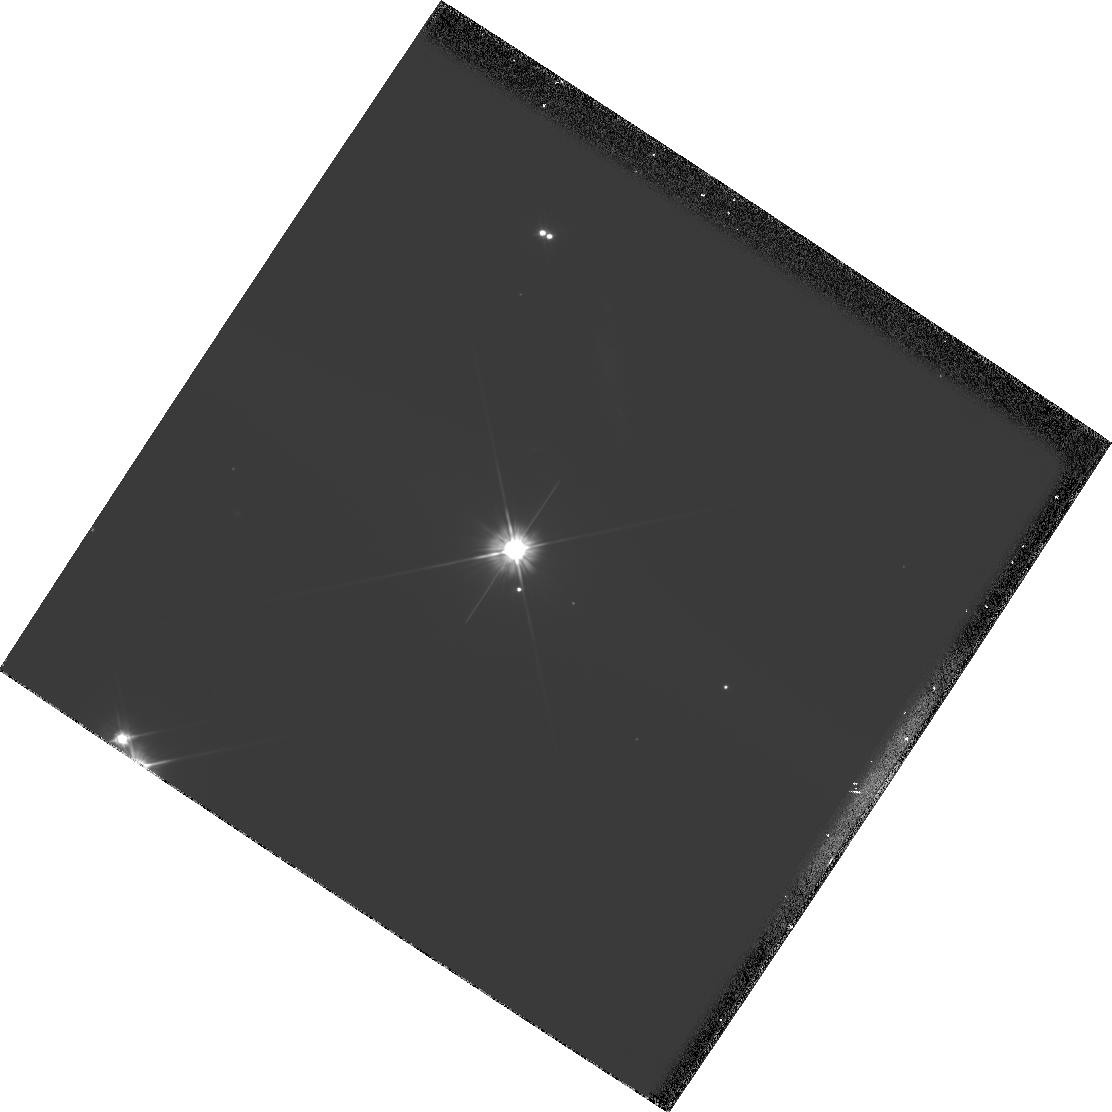
Target: MMJ6481. Instrument: WFPC2/PC. Filter: F606W. Exposure: 8 min. Observation ID: hst_5849_01_wfpc2_pc_f606w_u2su01

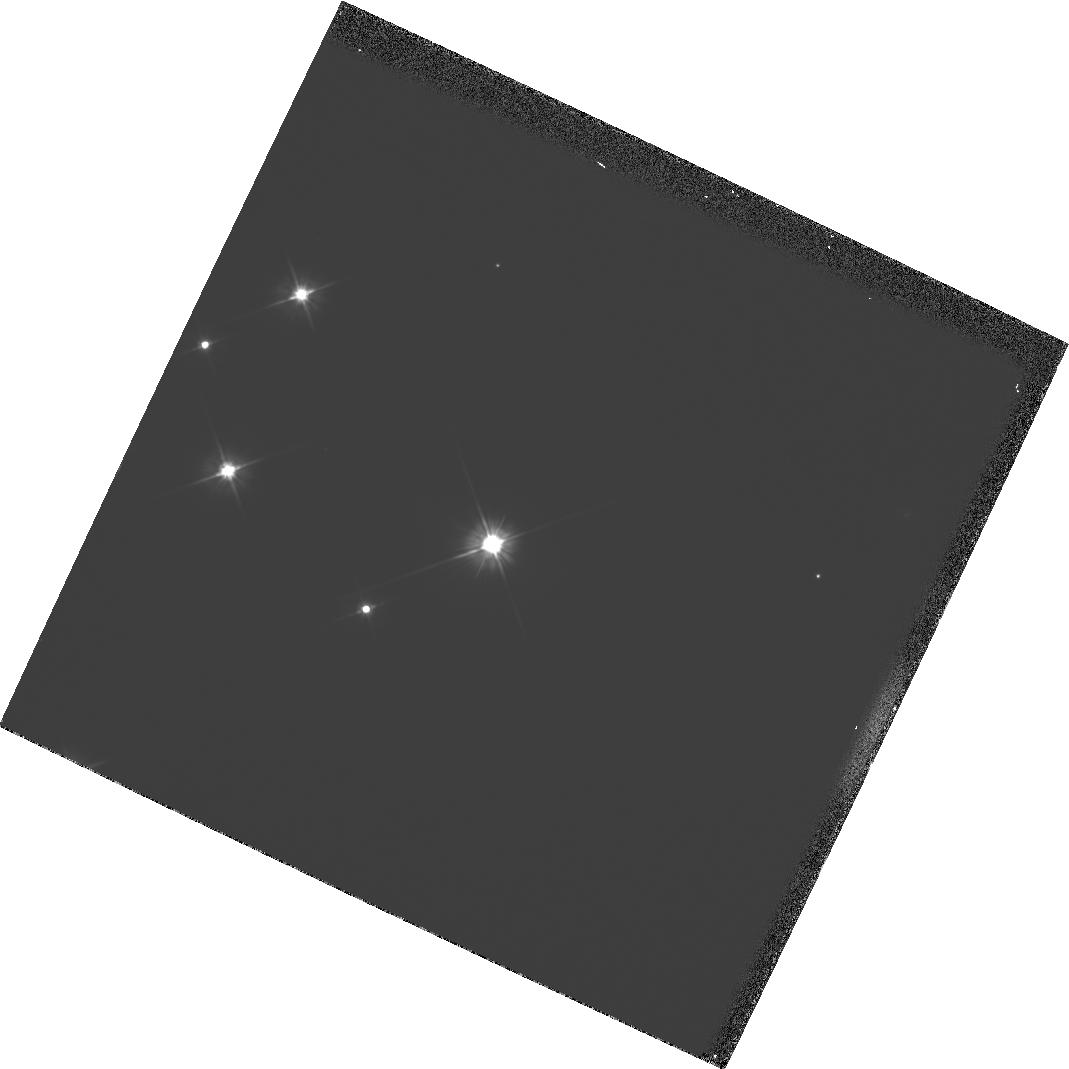
Target: MMJ6490. Instrument: WFPC2/PC. Filter: F606W. Exposure: 8 min. Observation ID: hst_5849_02_wfpc2_pc_f606w_u2su02

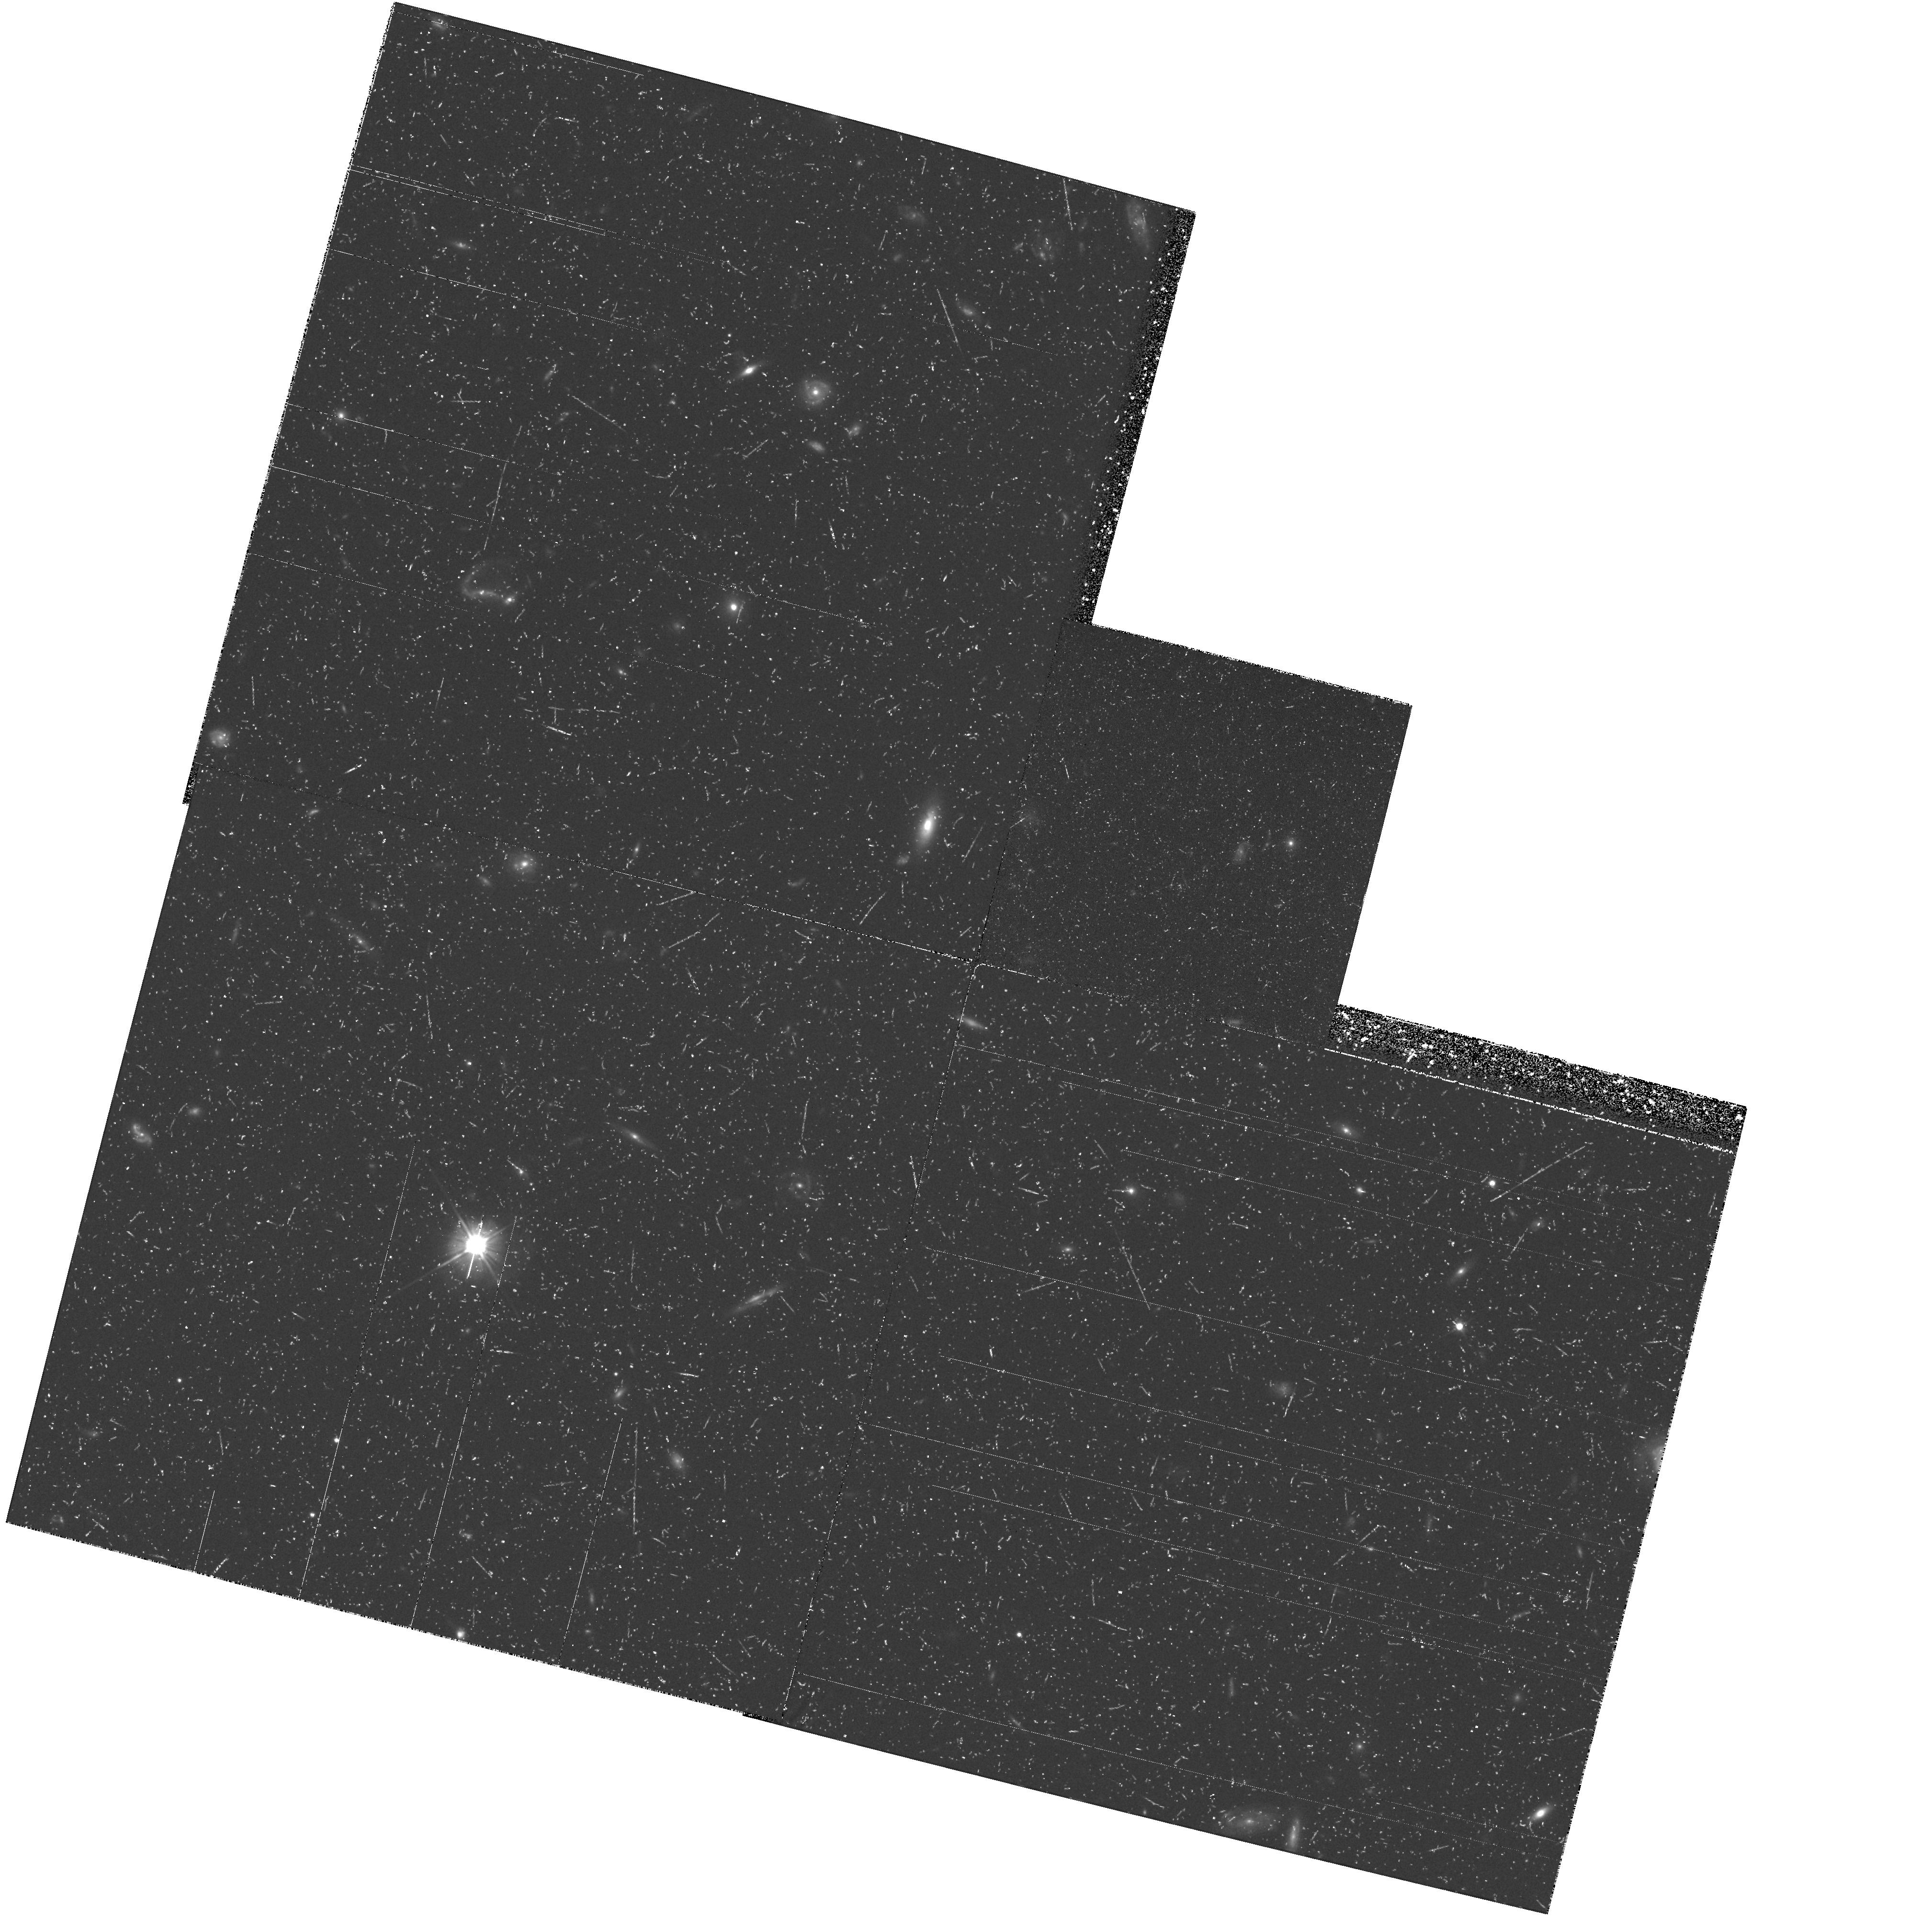
Target: PG0953+414. Instrument: WFPC2/PC. Filter: F606W. Exposure: 1.4 h. Observation ID: hst_5849_05_wfpc2_pc_f606w_u2su05

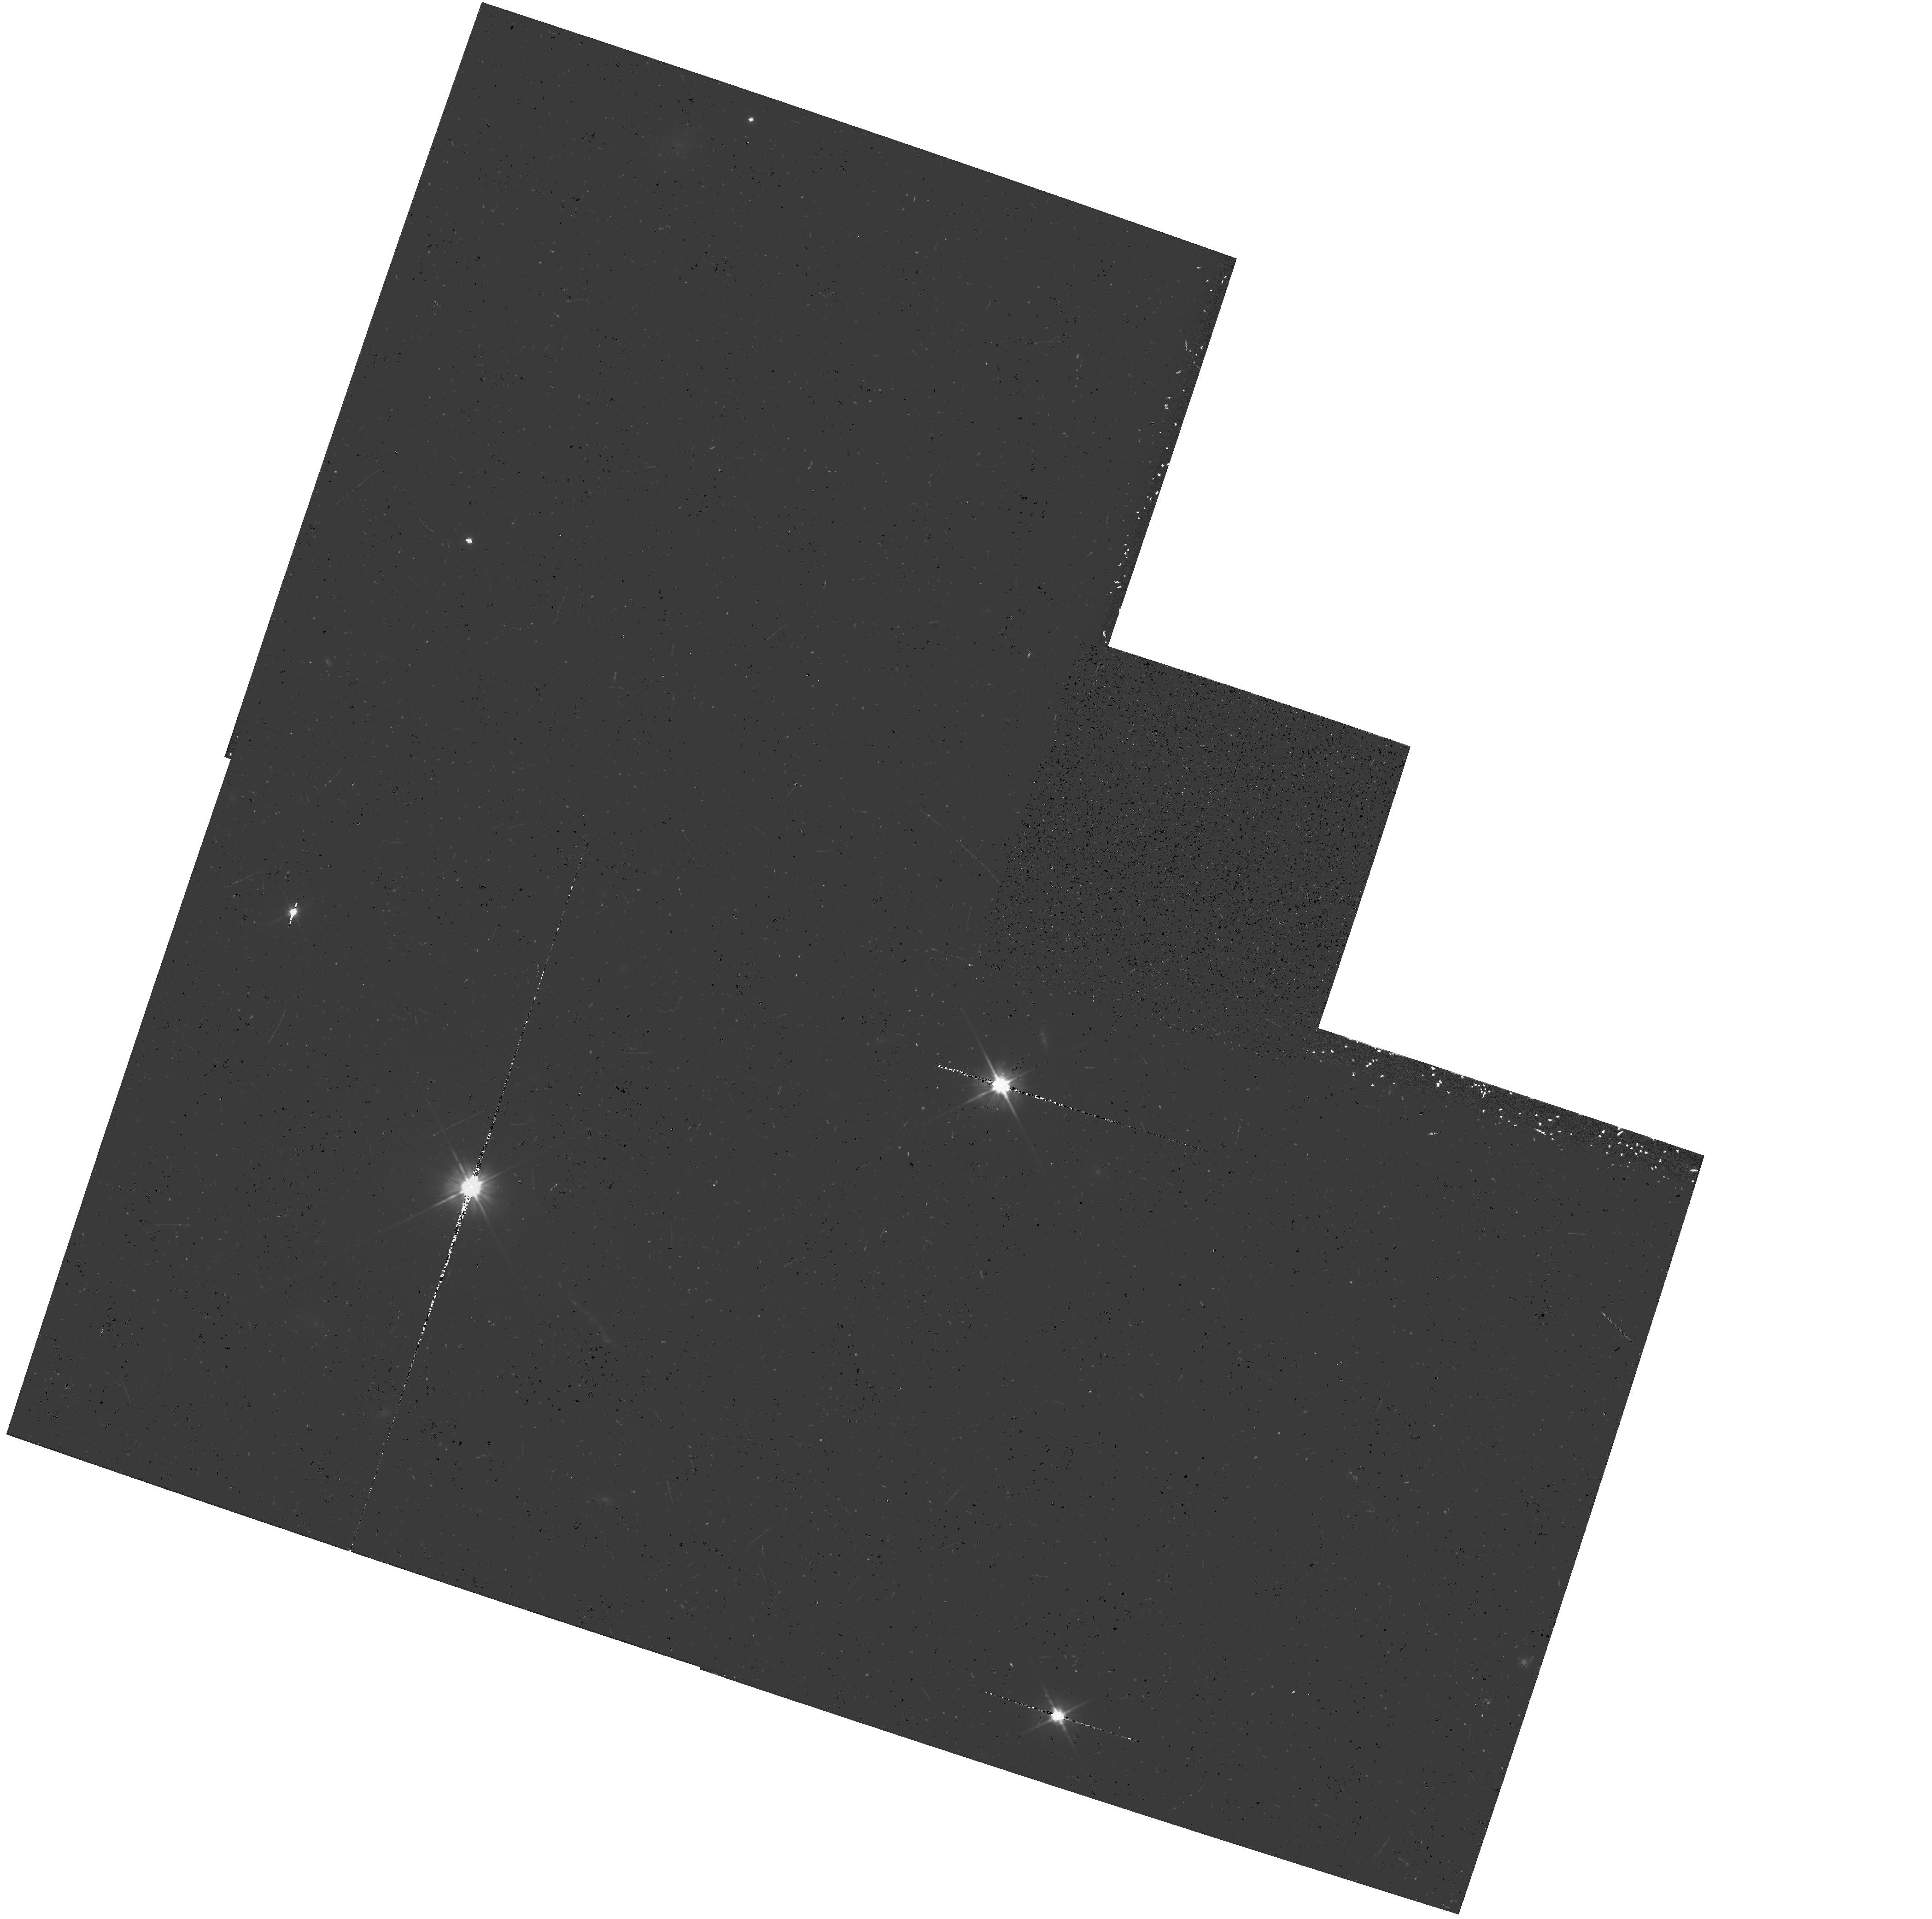
Target: PG1226+023. Instrument: WFPC2/PC. Filter: F606W. Exposure: 37 min. Observation ID: hst_5849_09_wfpc2_pc_f606w_u2su09

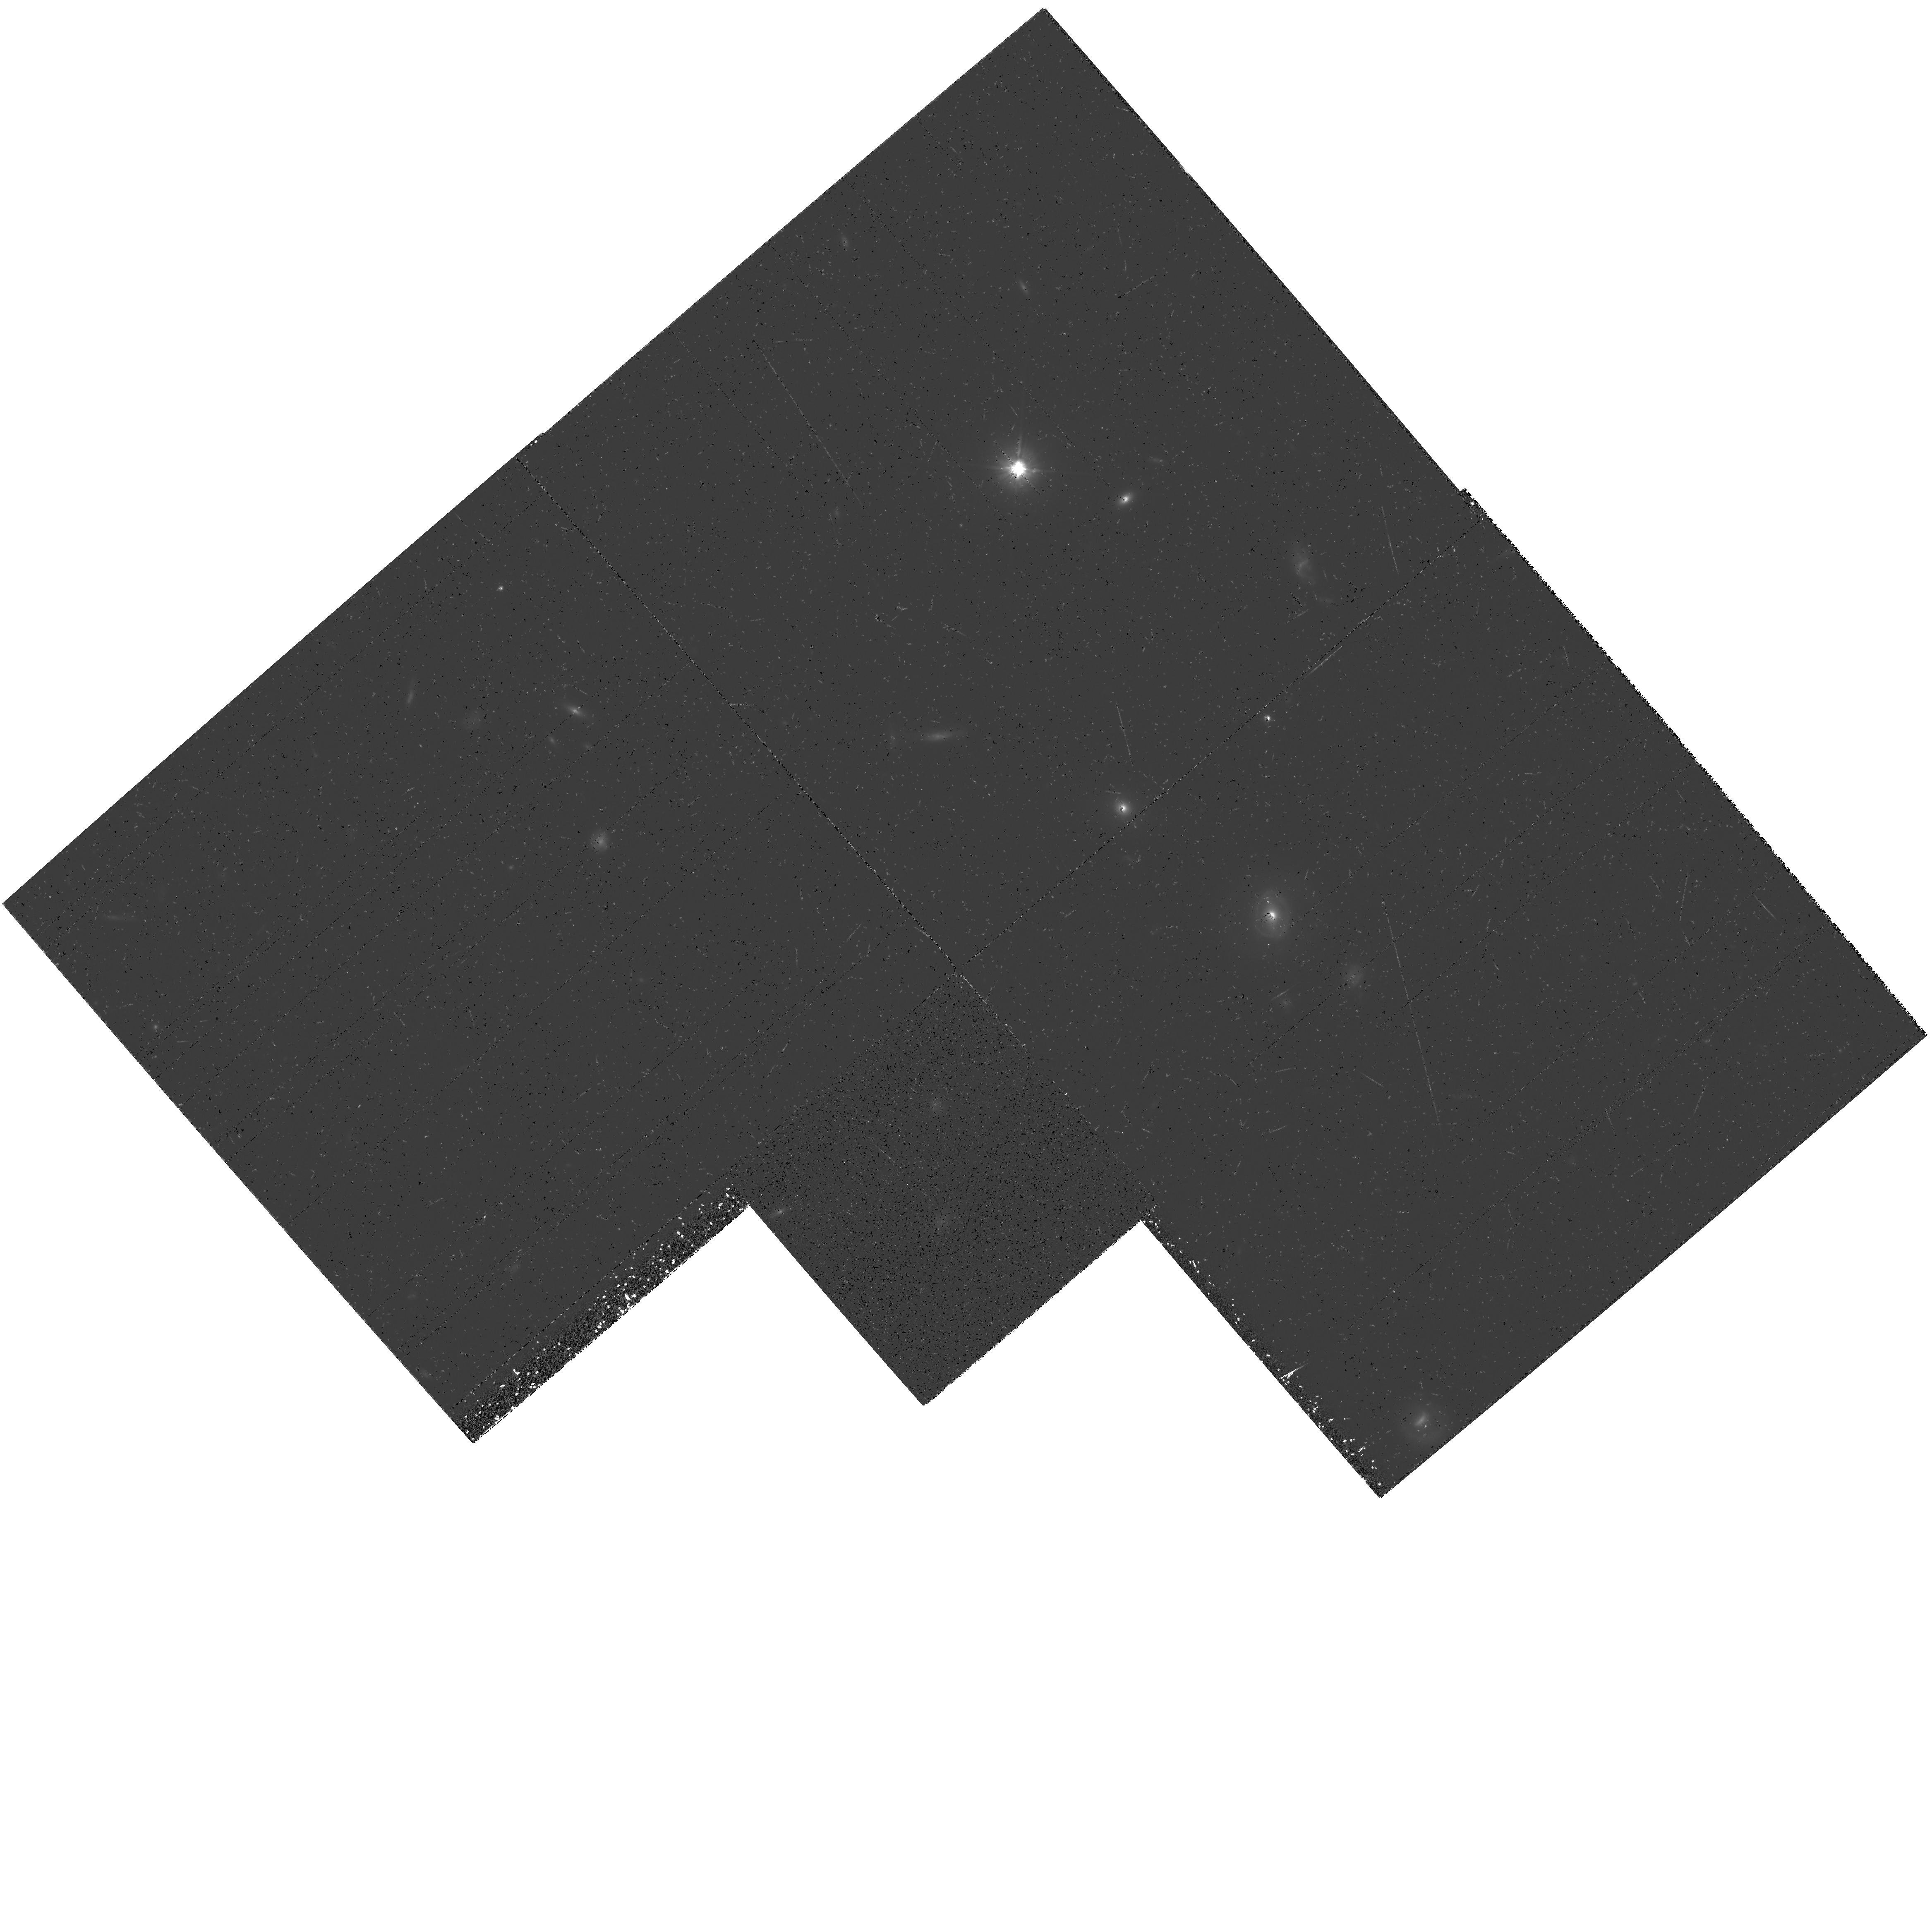
Target: PG1116+215. Instrument: WFPC2/PC. Filter: F606W. Exposure: 37 min. Observation ID: hst_5849_08_wfpc2_pc_f606w_u2su08

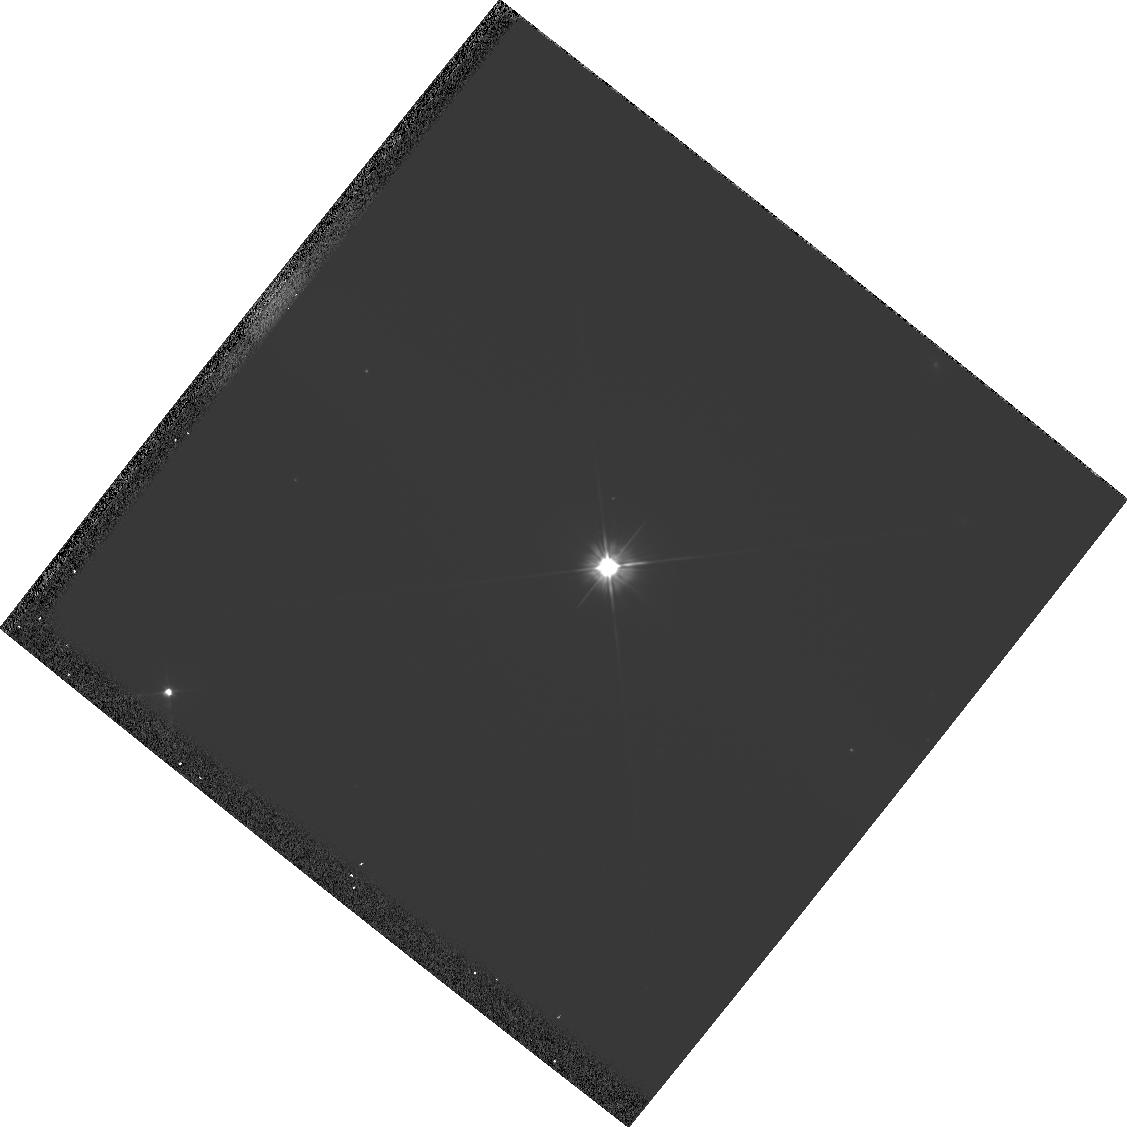
Target: MMJ6511. Instrument: WFPC2/PC. Filter: F606W. Exposure: 8 min. Observation ID: hst_5849_04_wfpc2_pc_f606w_u2su04

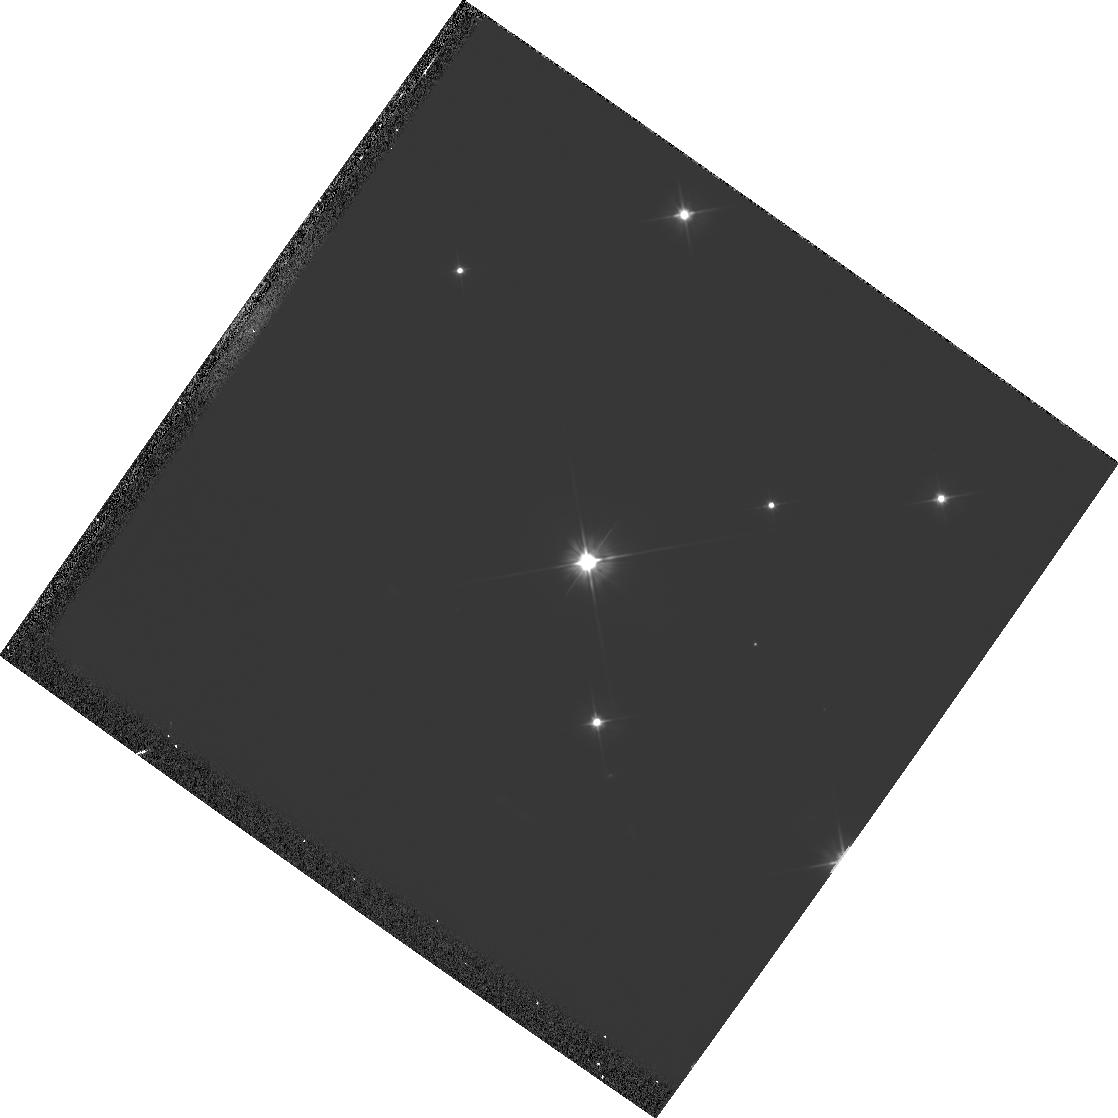
Target: MMJ6504. Instrument: WFPC2/PC. Filter: F606W. Exposure: 8 min. Observation ID: hst_5849_03_wfpc2_pc_f606w_u2su03

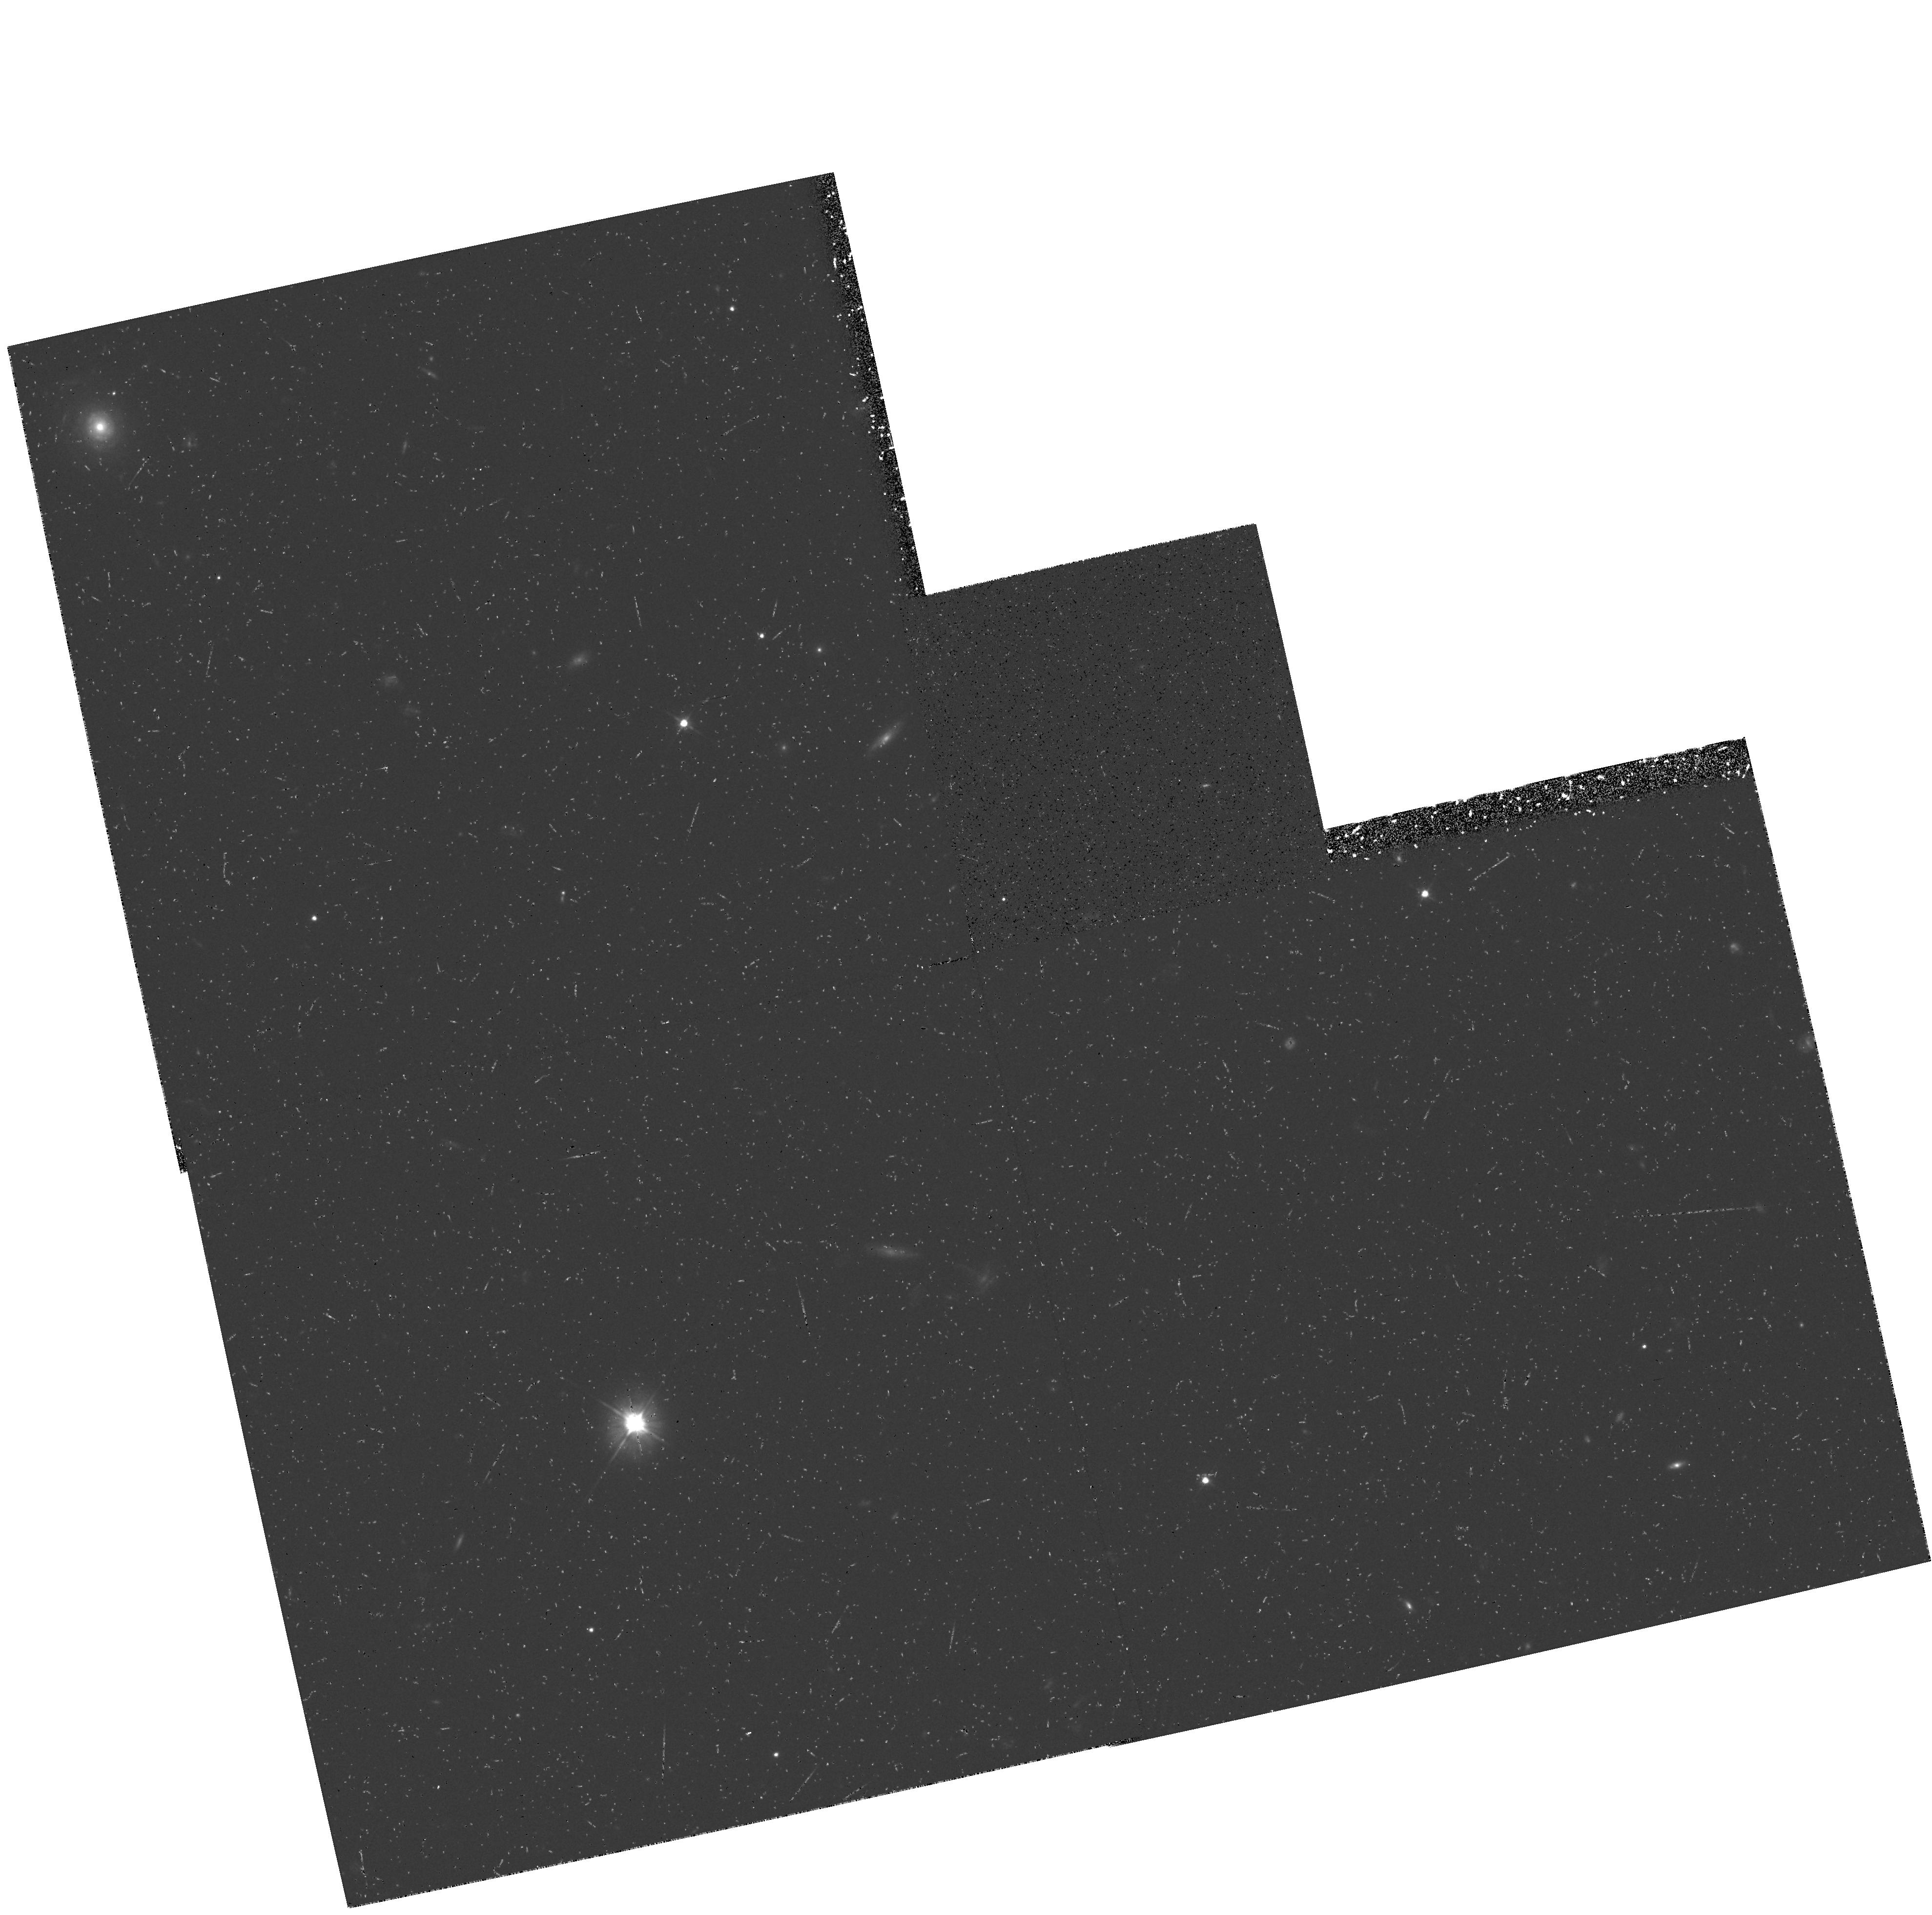
Target: PG1444+407. Instrument: WFPC2/PC. Filter: F606W. Exposure: 39 min. Observation ID: hst_5849_12_wfpc2_pc_f606w_u2su12

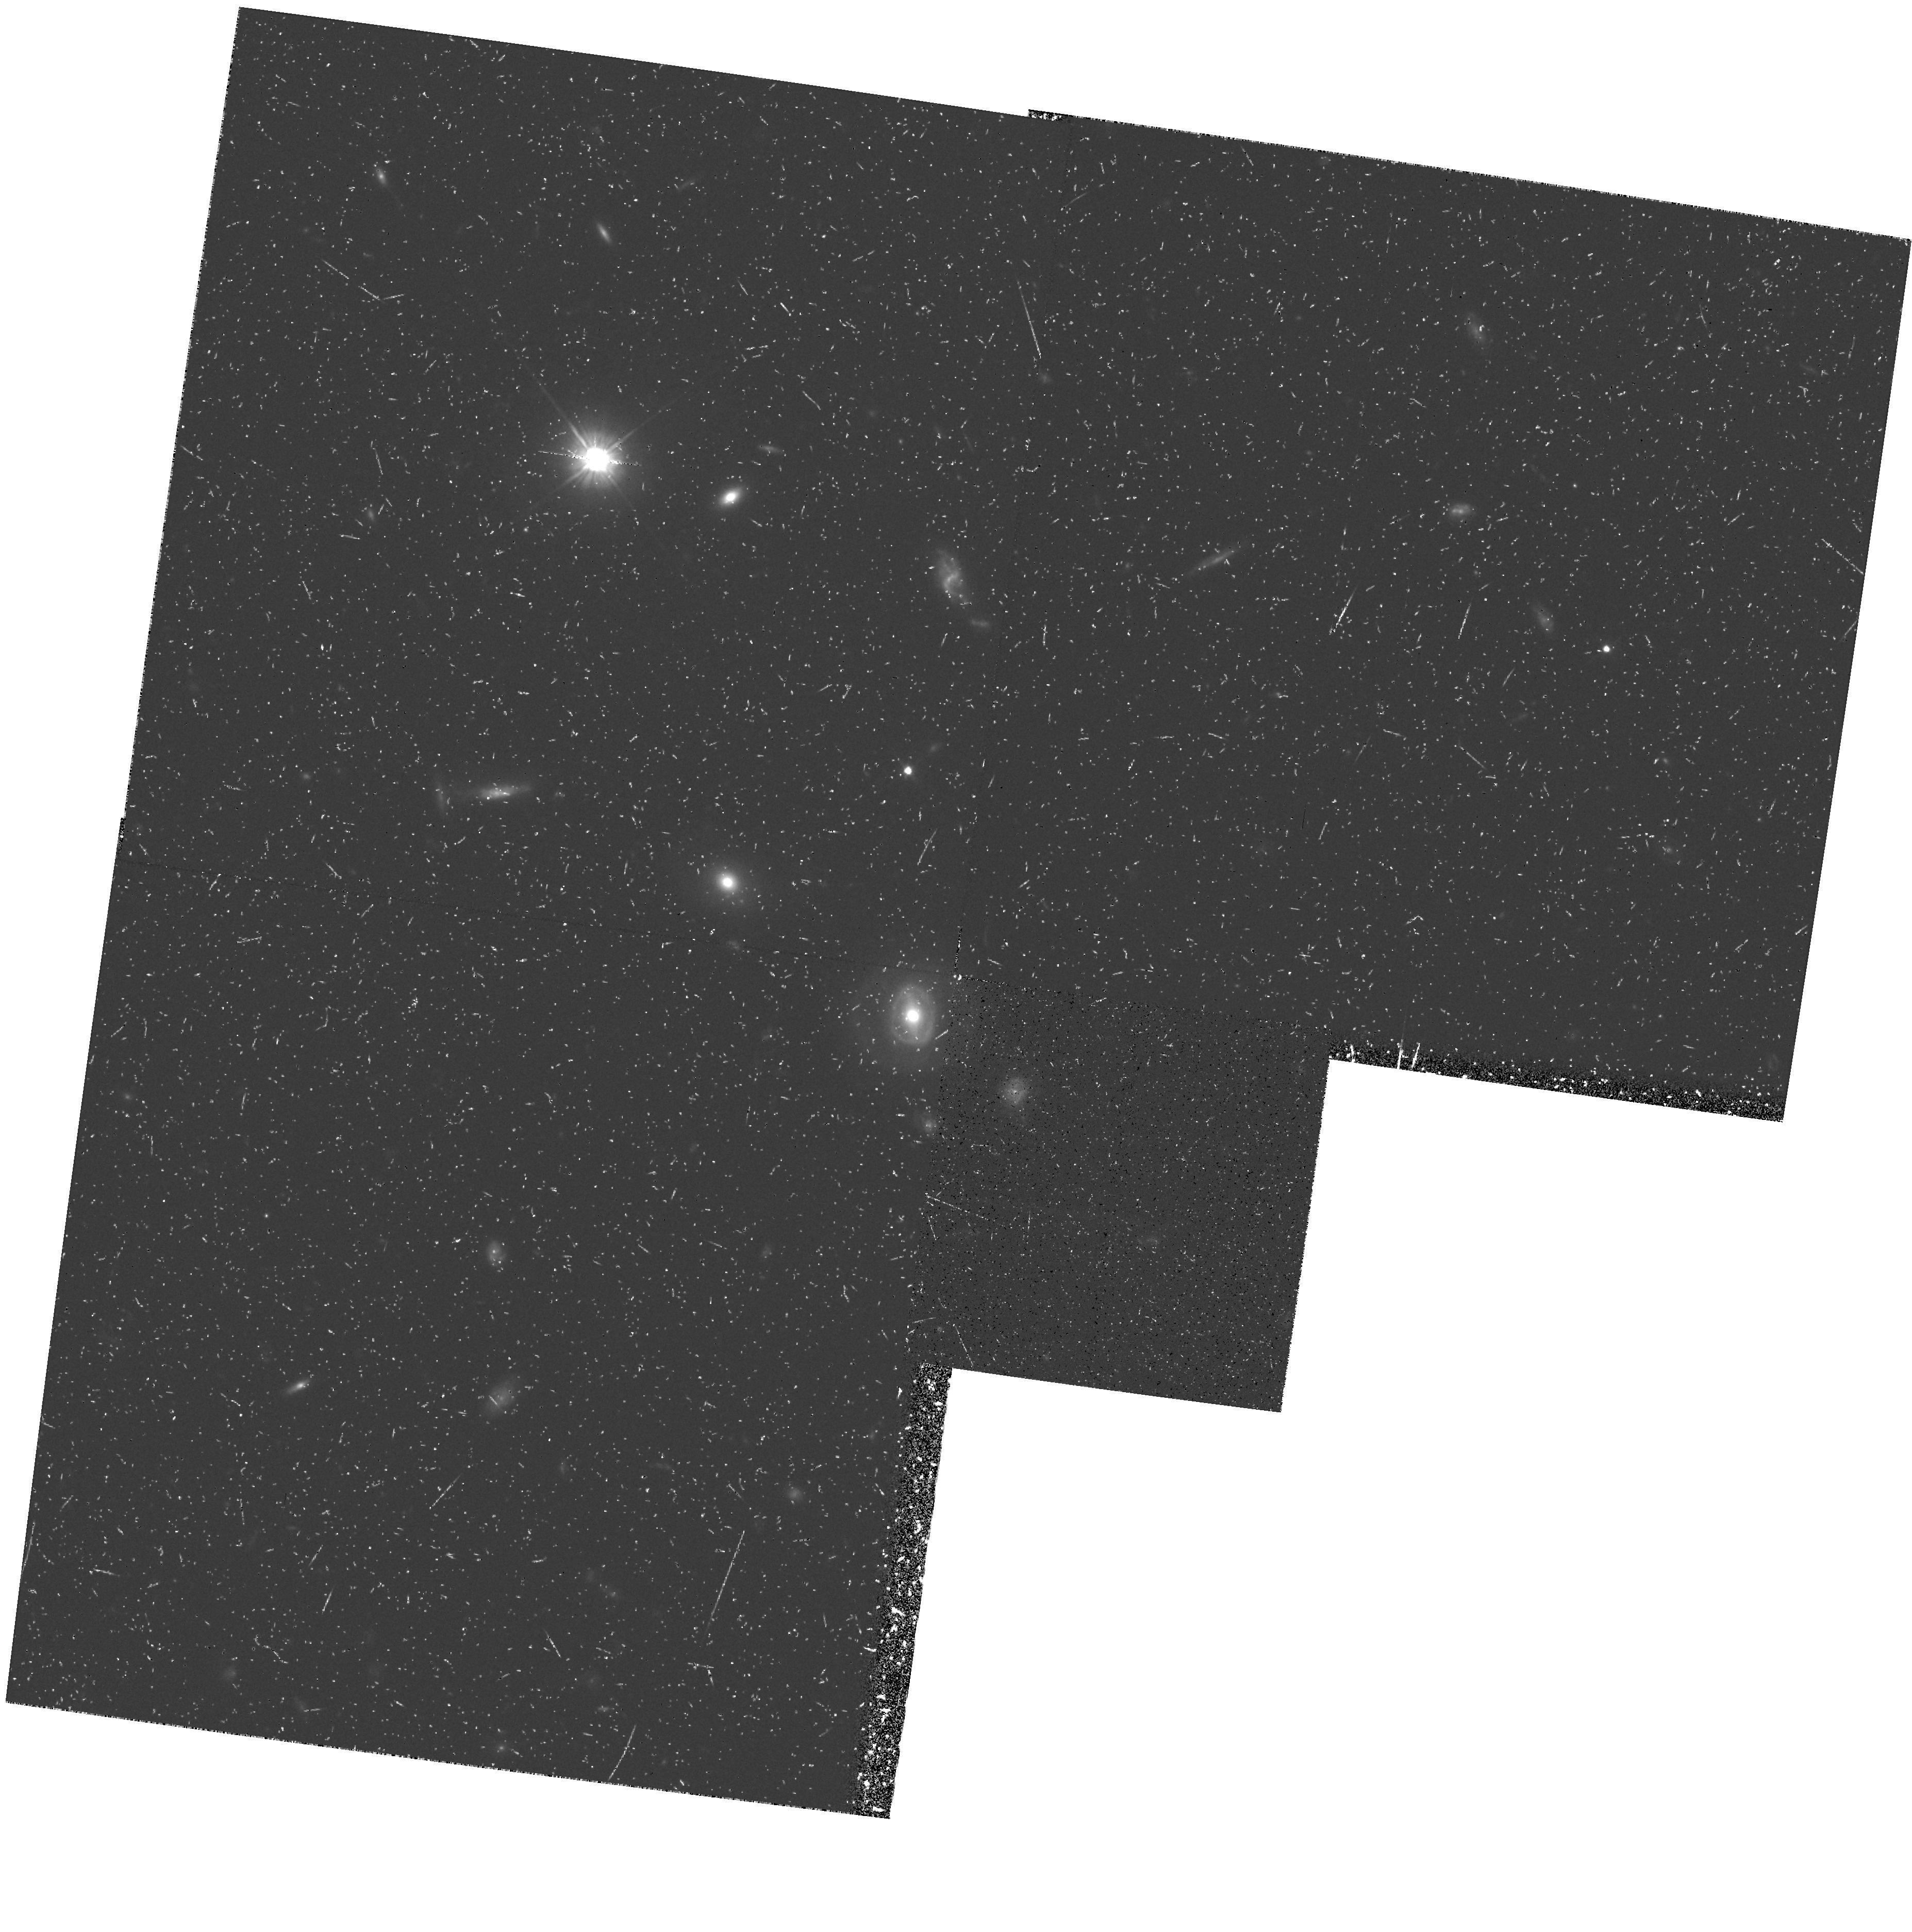
Target: PG1116+215. Instrument: WFPC2/PC. Filter: F606W. Exposure: 37 min. Observation ID: hst_5849_07_wfpc2_pc_f606w_u2su07

HOST GALAXIES OF LUMINOUS NEARBY QUASARS (PI: Bahcall, John)

The imaging of nearby quasars in oder to measure the characteristics of their presumed bright host galaxies was one of the scientific goals used to set performance standards during the design and development of the HST. The surprising first results from our systematic program to determine host-galaxy characteristics are not consistent with the standard picture, assumed in the design standards, that quasars occur in well-developed, luminous (L^* or brighter) galaxies. No bright host galaxies were found for any of the 8 luminous quasars we have studied. For this proposal, 4-orbit exploratory exposures will be taken of the "cleanest" quasar for which the only candidate nebulosity detected in Cycle 4 was extremely faint. These observations will detect or set limits on host galaxies about as faint as the LMC. For 3 other quasars, the reality of possible faint nebulosity, including three candidate faint host galaxies, will be tested using single-orbit observations at roll angles different from those used in Cycle 4; these observations will measure the absolute magnitudes, the sizes, and the shapes of any host galaxy material found. The proposed observations will also determine the projected space density of companion galaxies near (but physically distinct from) the quasars.